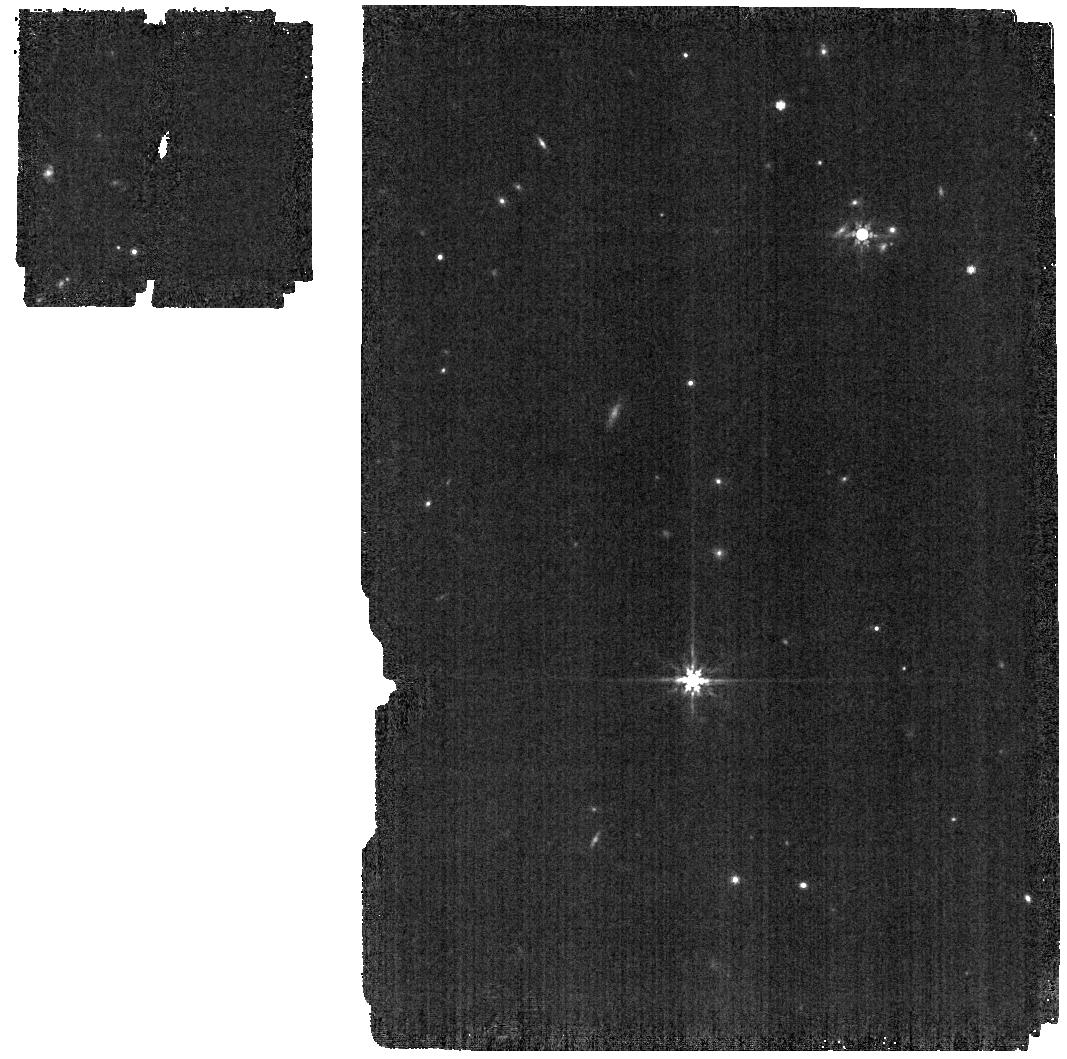
Target: J1757132
Instrument: MIRI
Filter: F770W
Exposure: 1 min
Observation ID: jw01533-o002_t001_miri_f770w

CAL-MIRI-113 (PI: Sloan, Greg)

To provide the data necessary to transfer the photometric calibration of the MIRI imager across all subarrays, we will observe an A dwarf in the F770W filter in each subarray. The target is J1757132, which is in the continuous viewing zone. This calibration program is provisional and may change in response to system developments and the final science program.